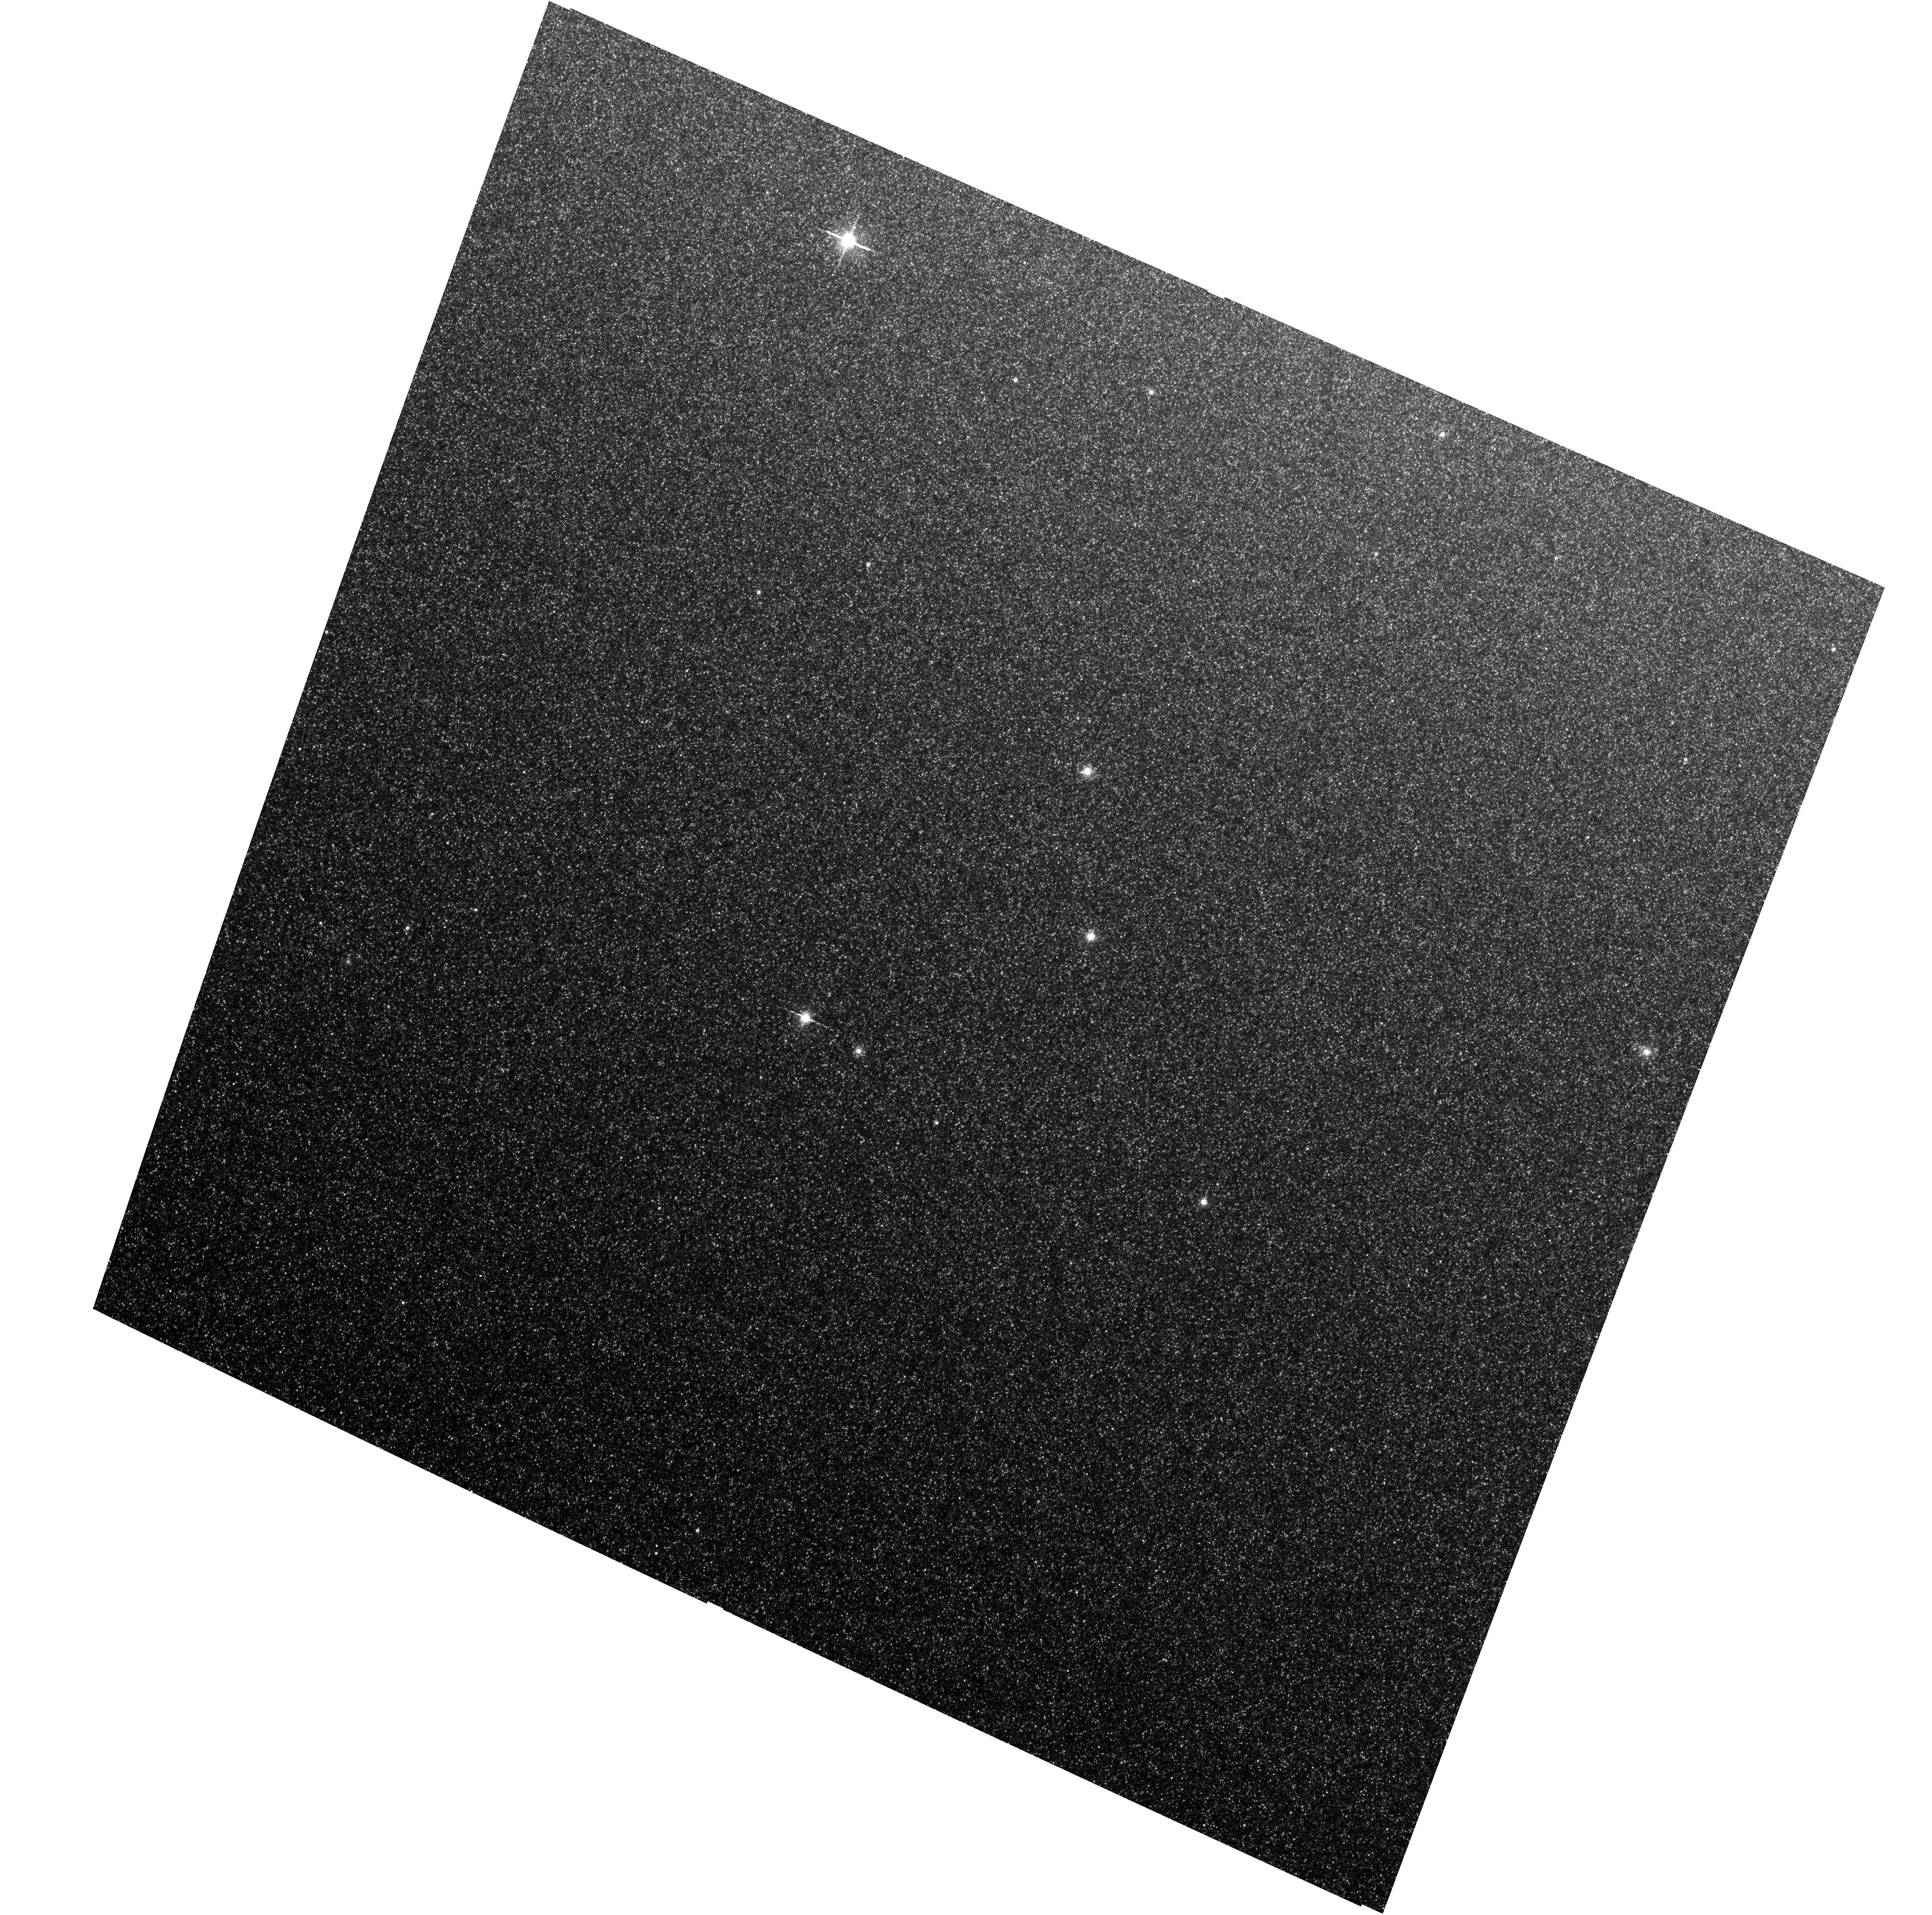
Target: M31-B24-F01-WFC
Instrument: ACS/WFC
Filter: F814W
Exposure: 13 min
Observation ID: hst_16778_03_acs_wfc_f814w_jepq03

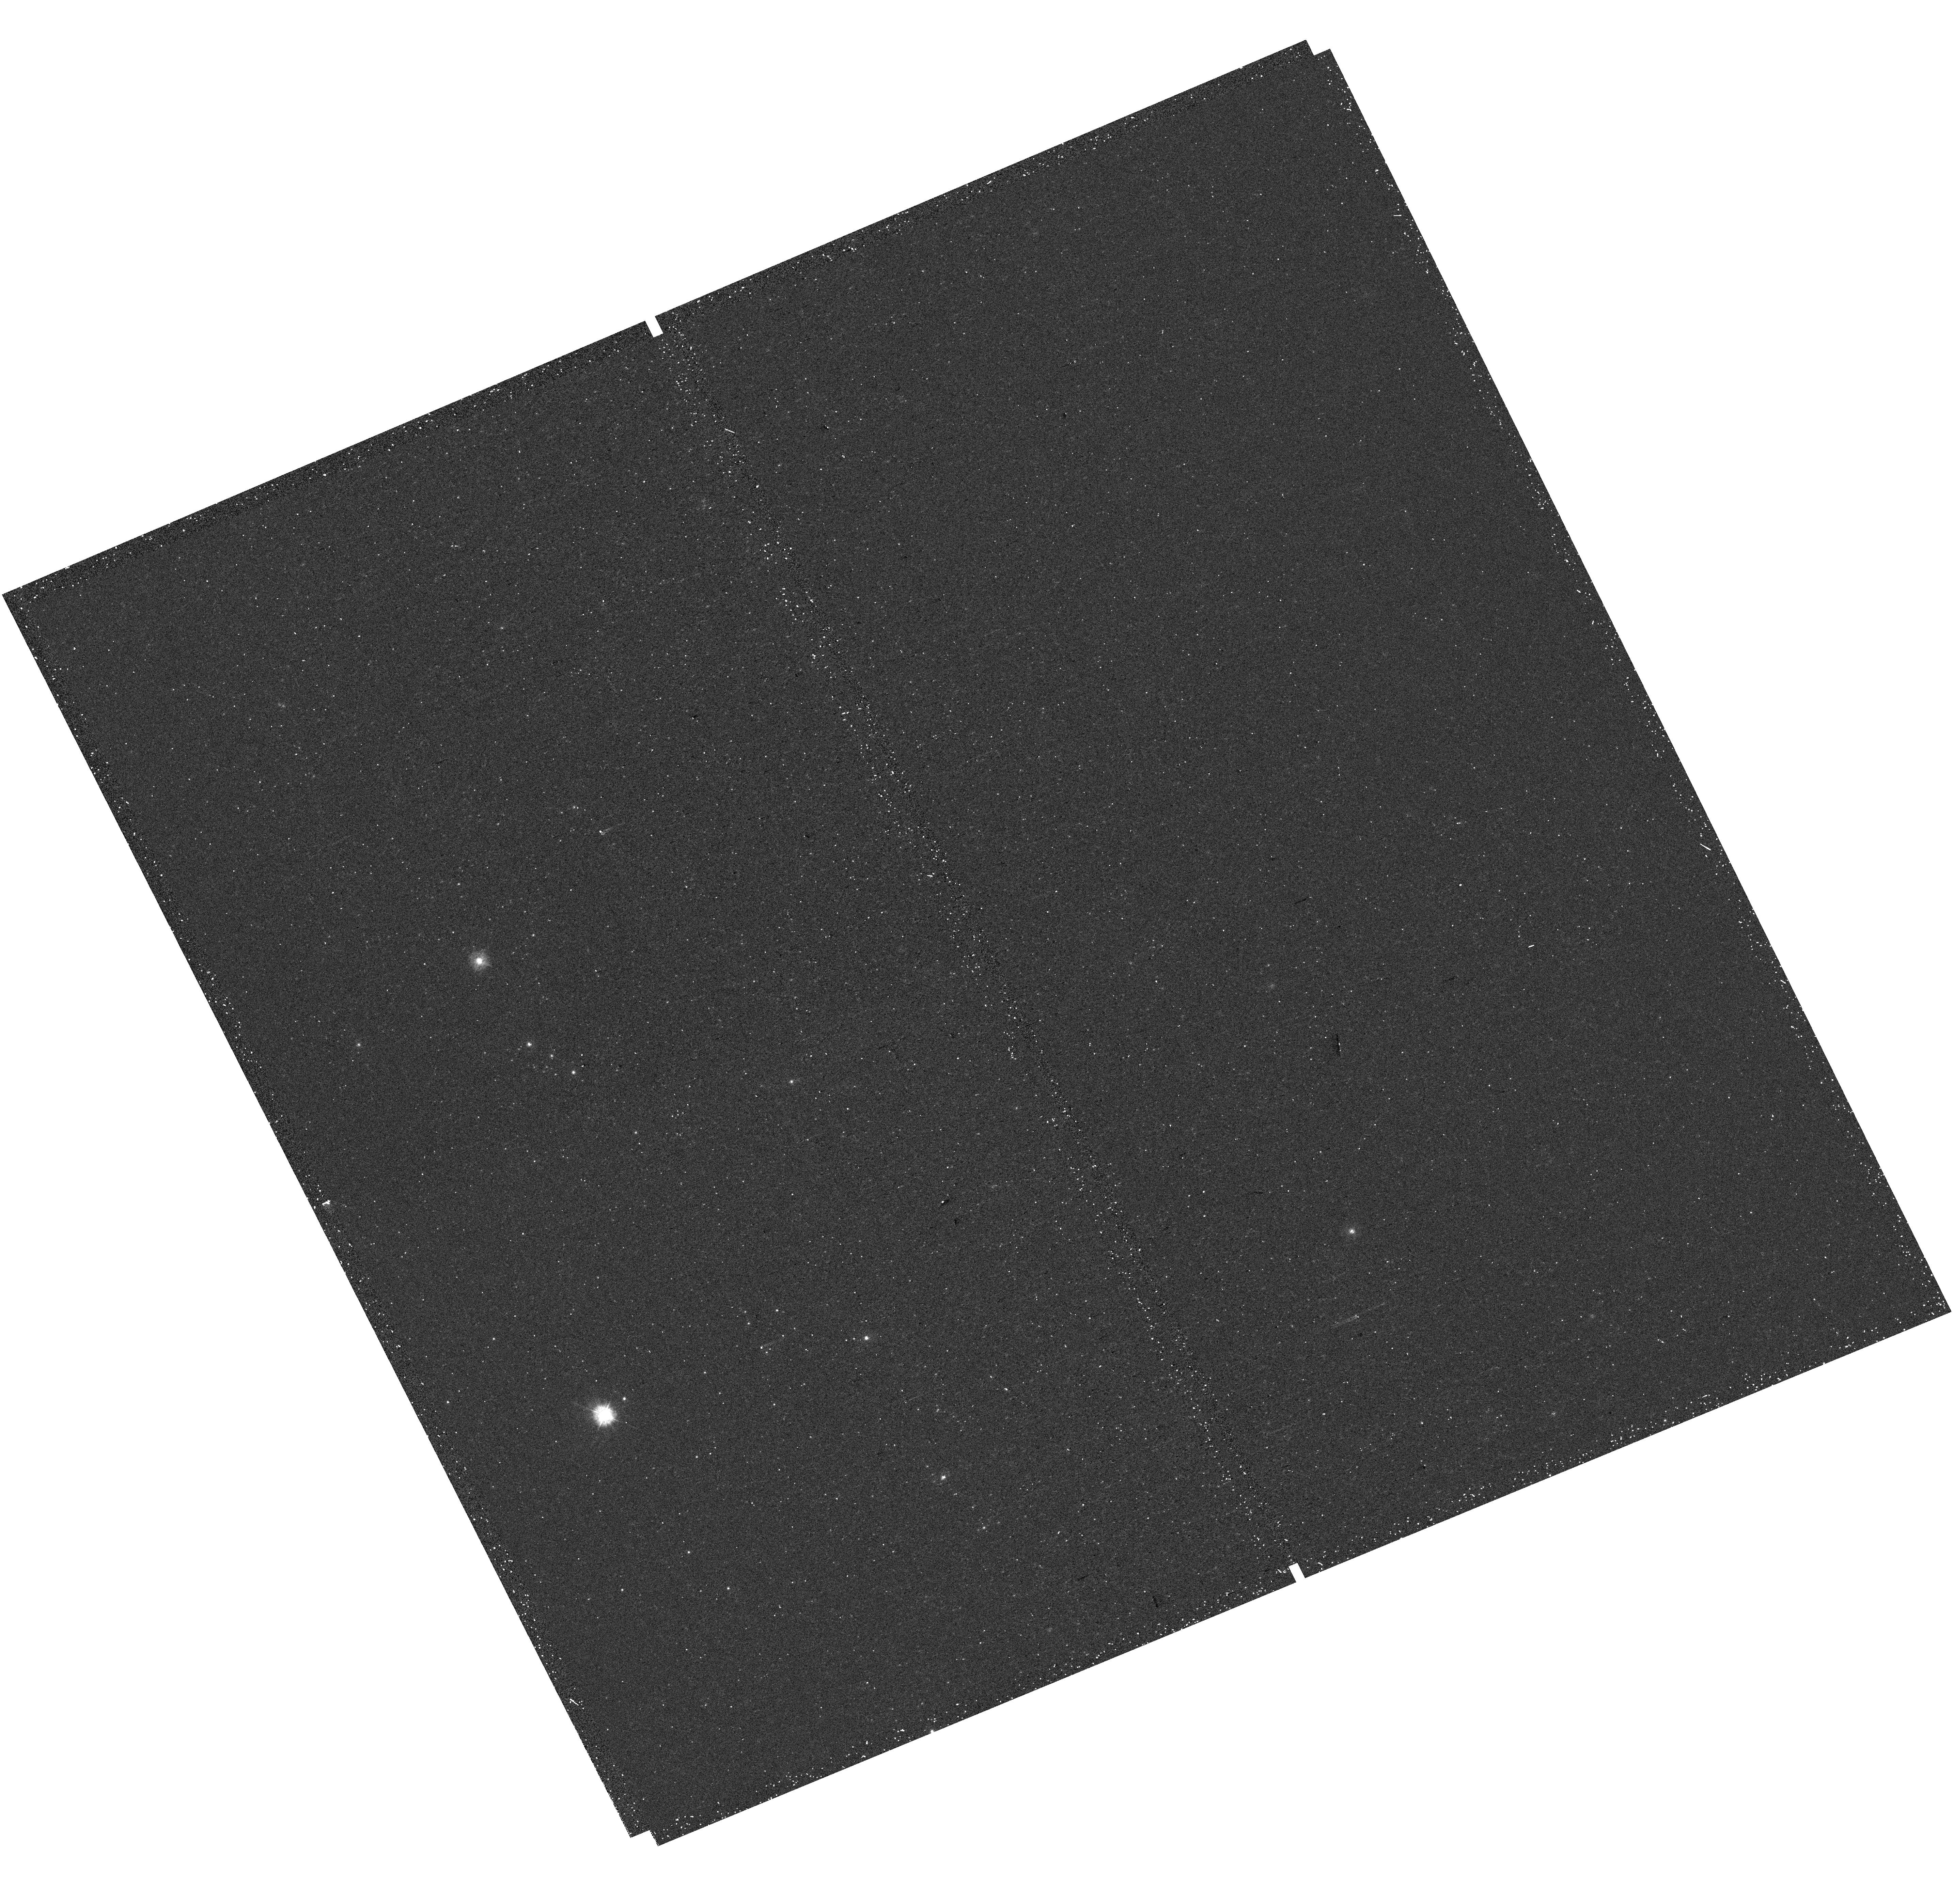
Target: M31-B25-F05-UVIS
Instrument: WFC3/UVIS
Filter: F275W
Exposure: 20 min
Observation ID: hst_16778_20_wfc3_uvis_f275w_iepq20

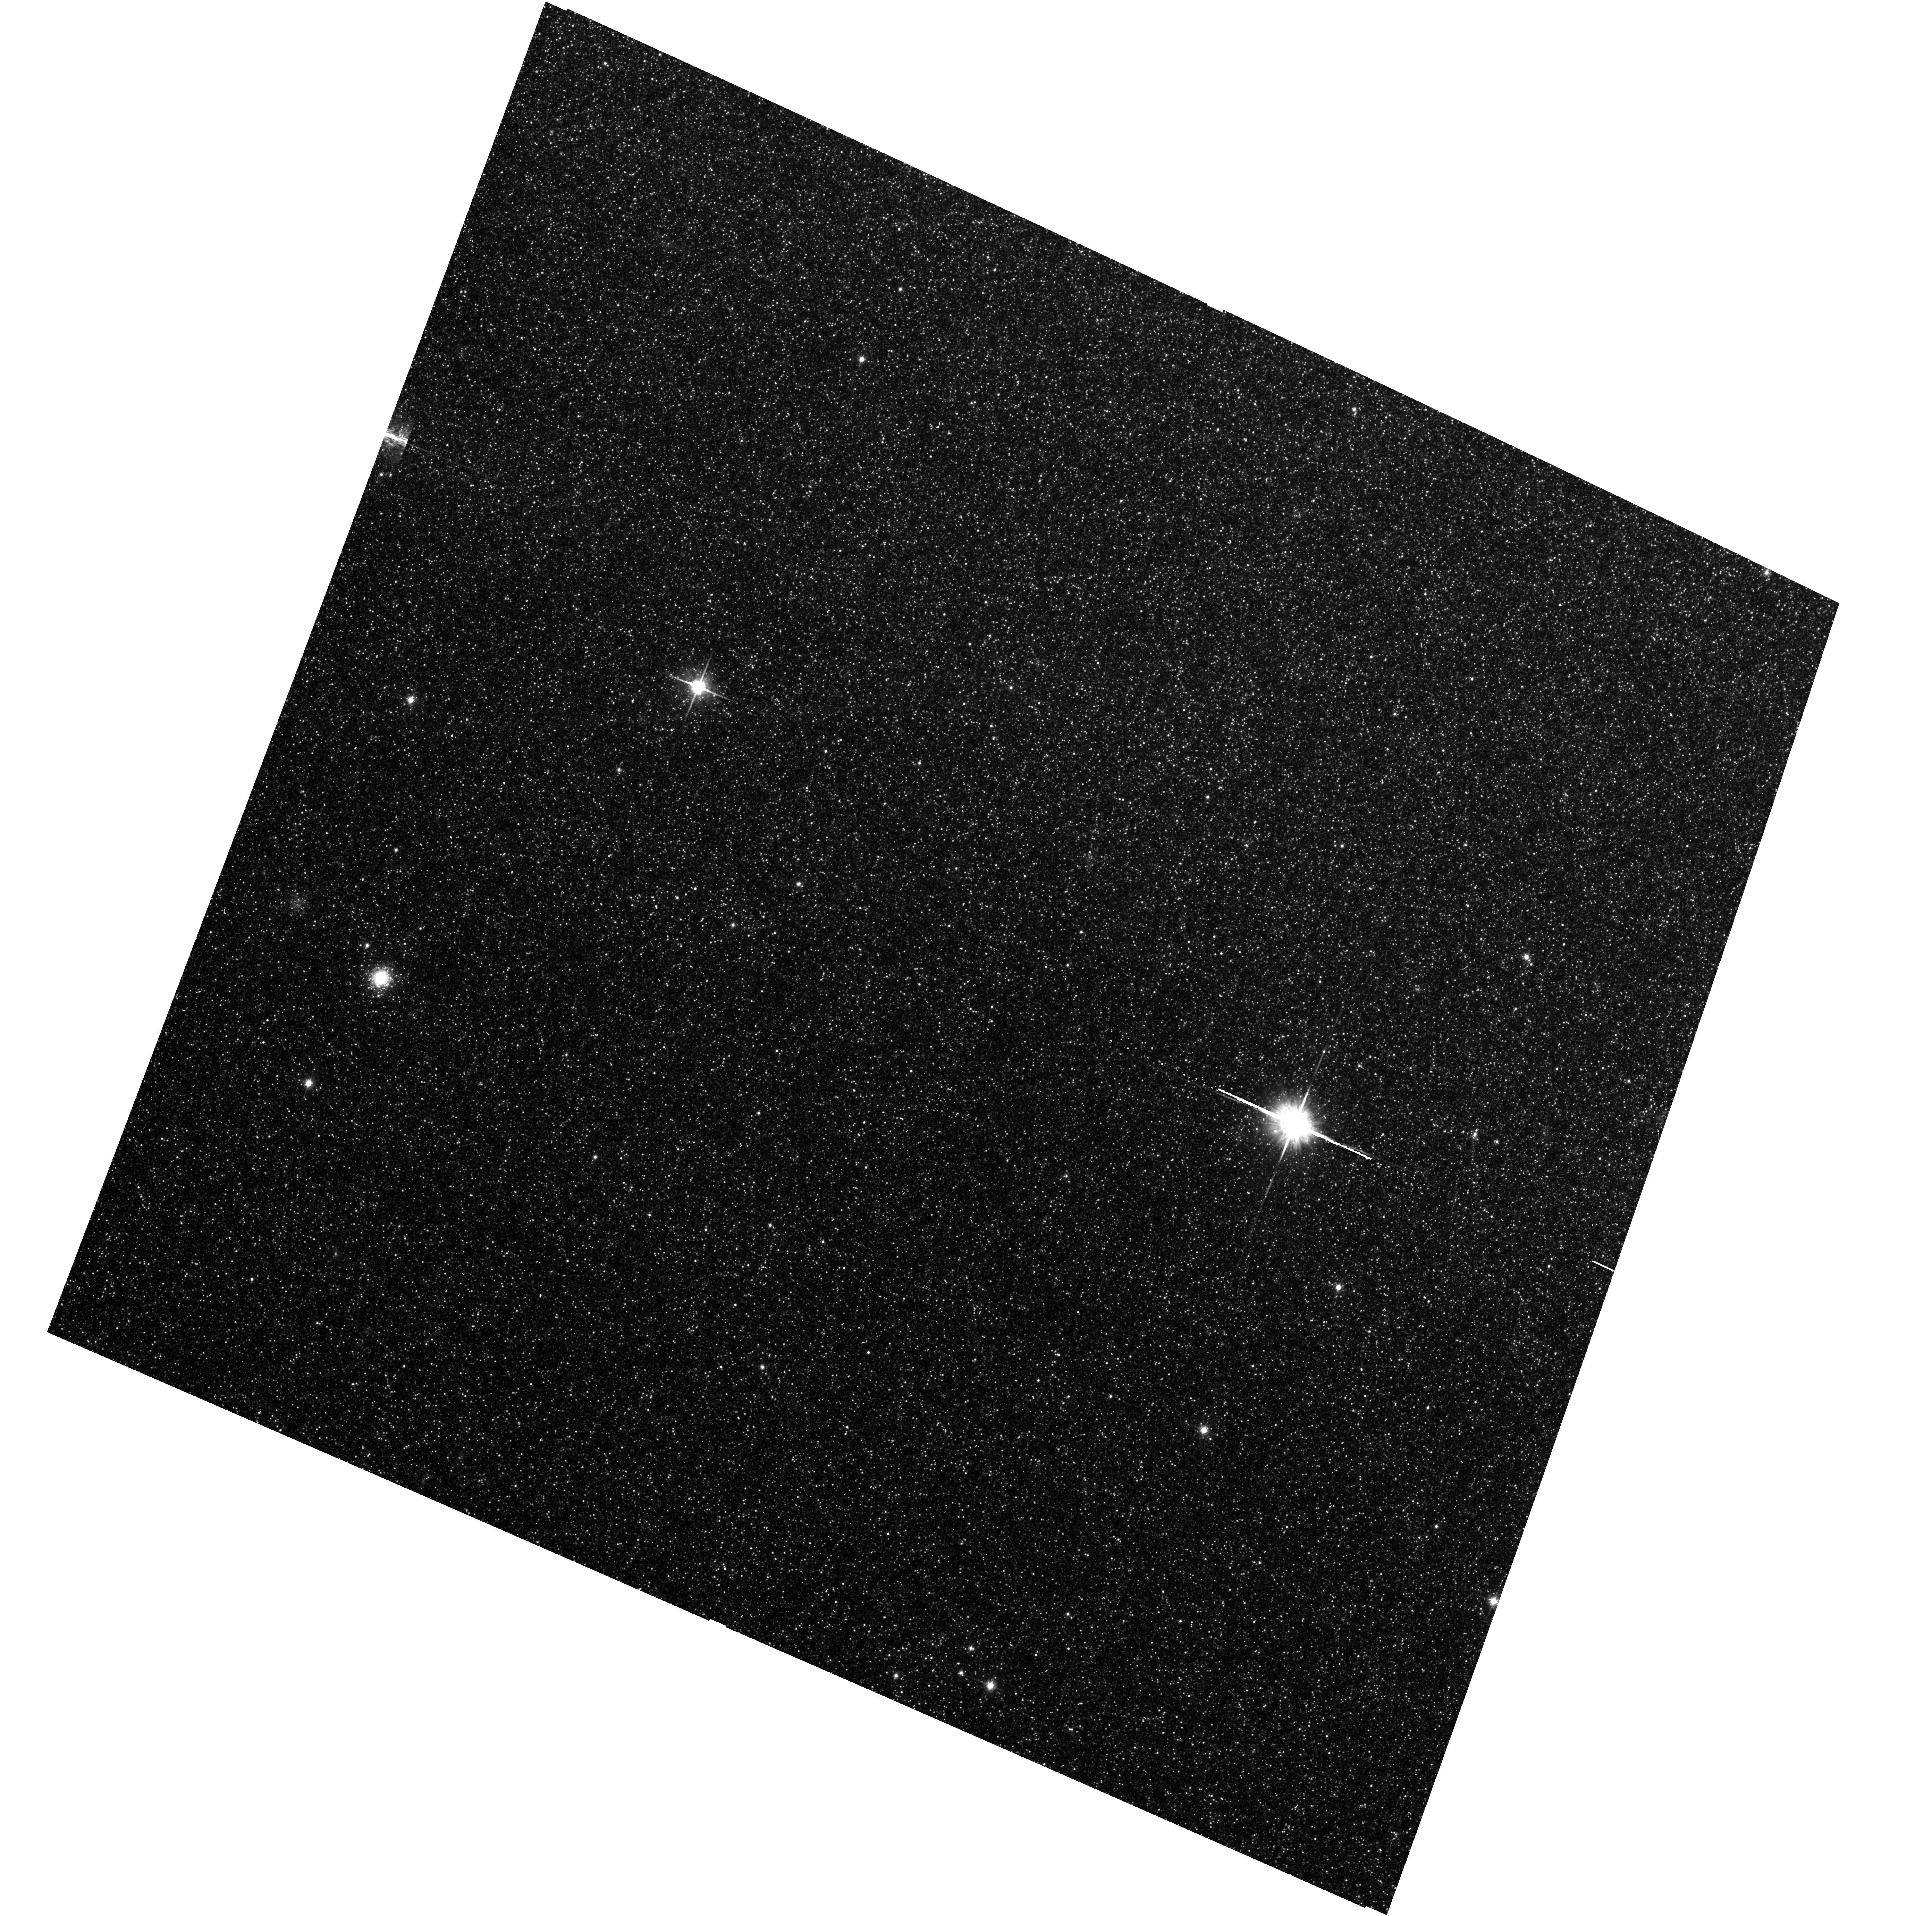
Target: M31-B24-F03-WFC
Instrument: ACS/WFC
Filter: F814W
Exposure: 13 min
Observation ID: hst_16778_05_acs_wfc_f814w_jepq05

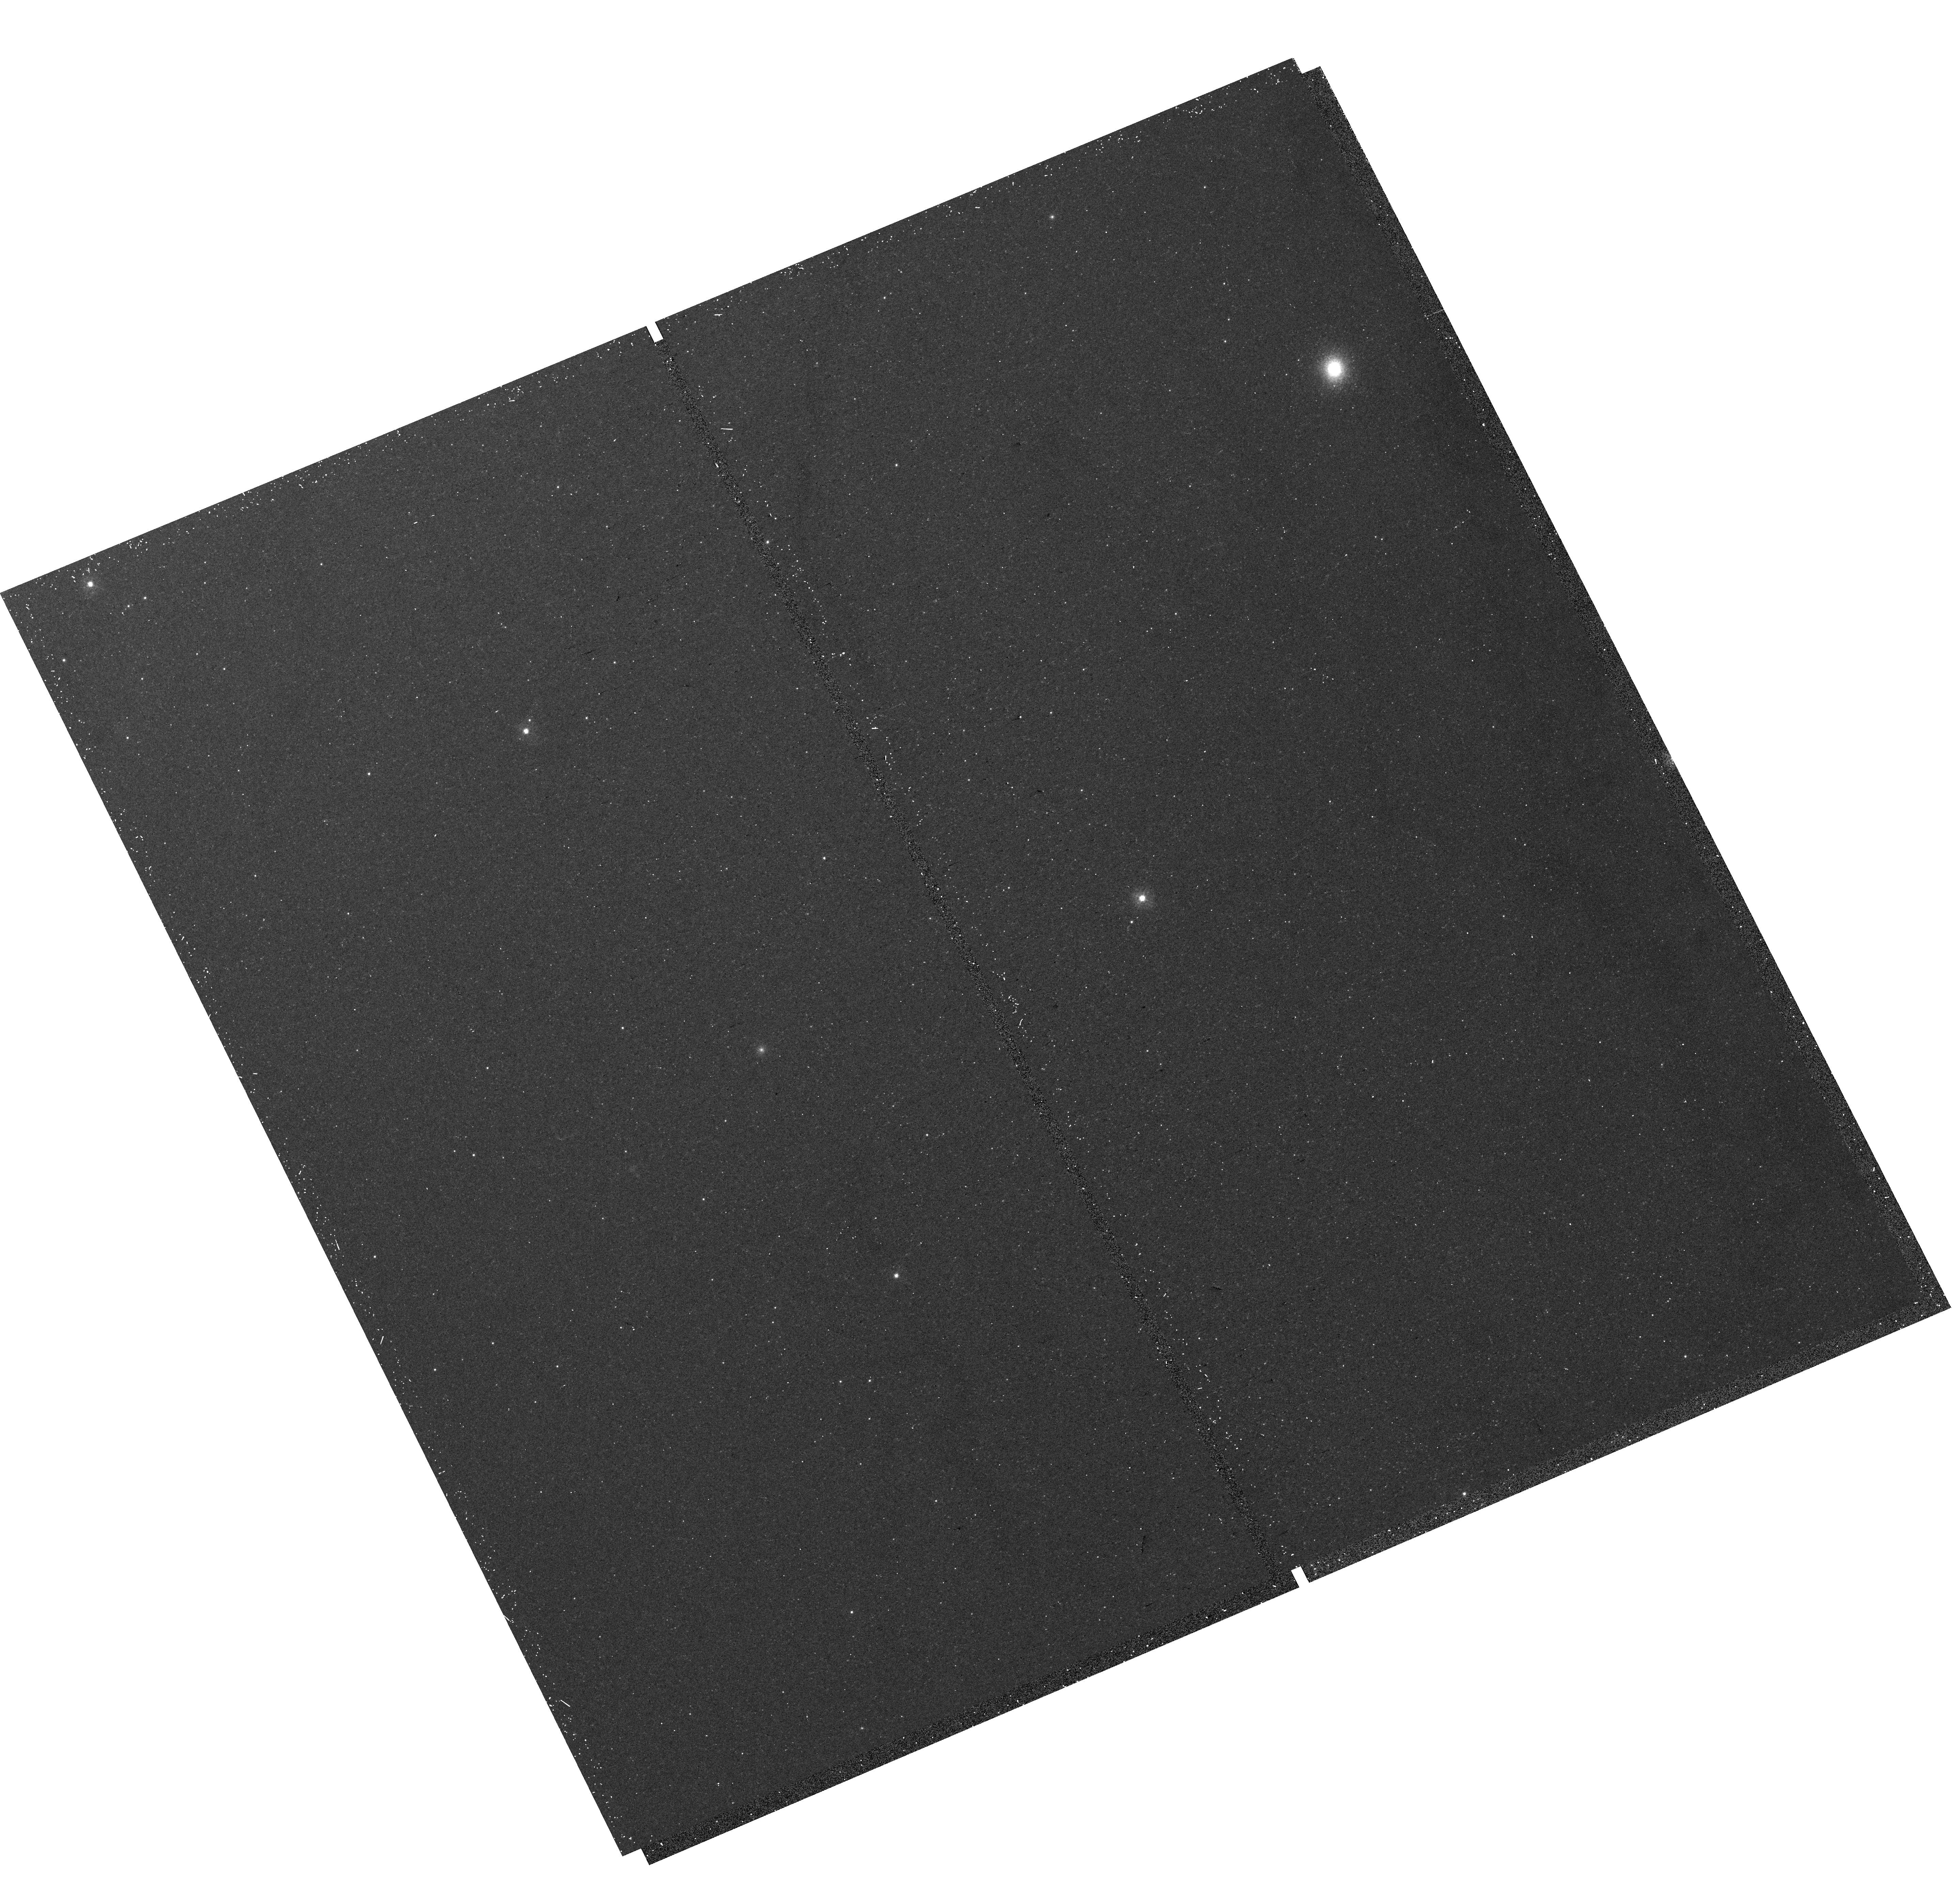
Target: M31-B25-F03-UVIS
Instrument: WFC3/UVIS
Filter: F336W
Exposure: 15 min
Observation ID: hst_16778_18_wfc3_uvis_f336w_iepq18

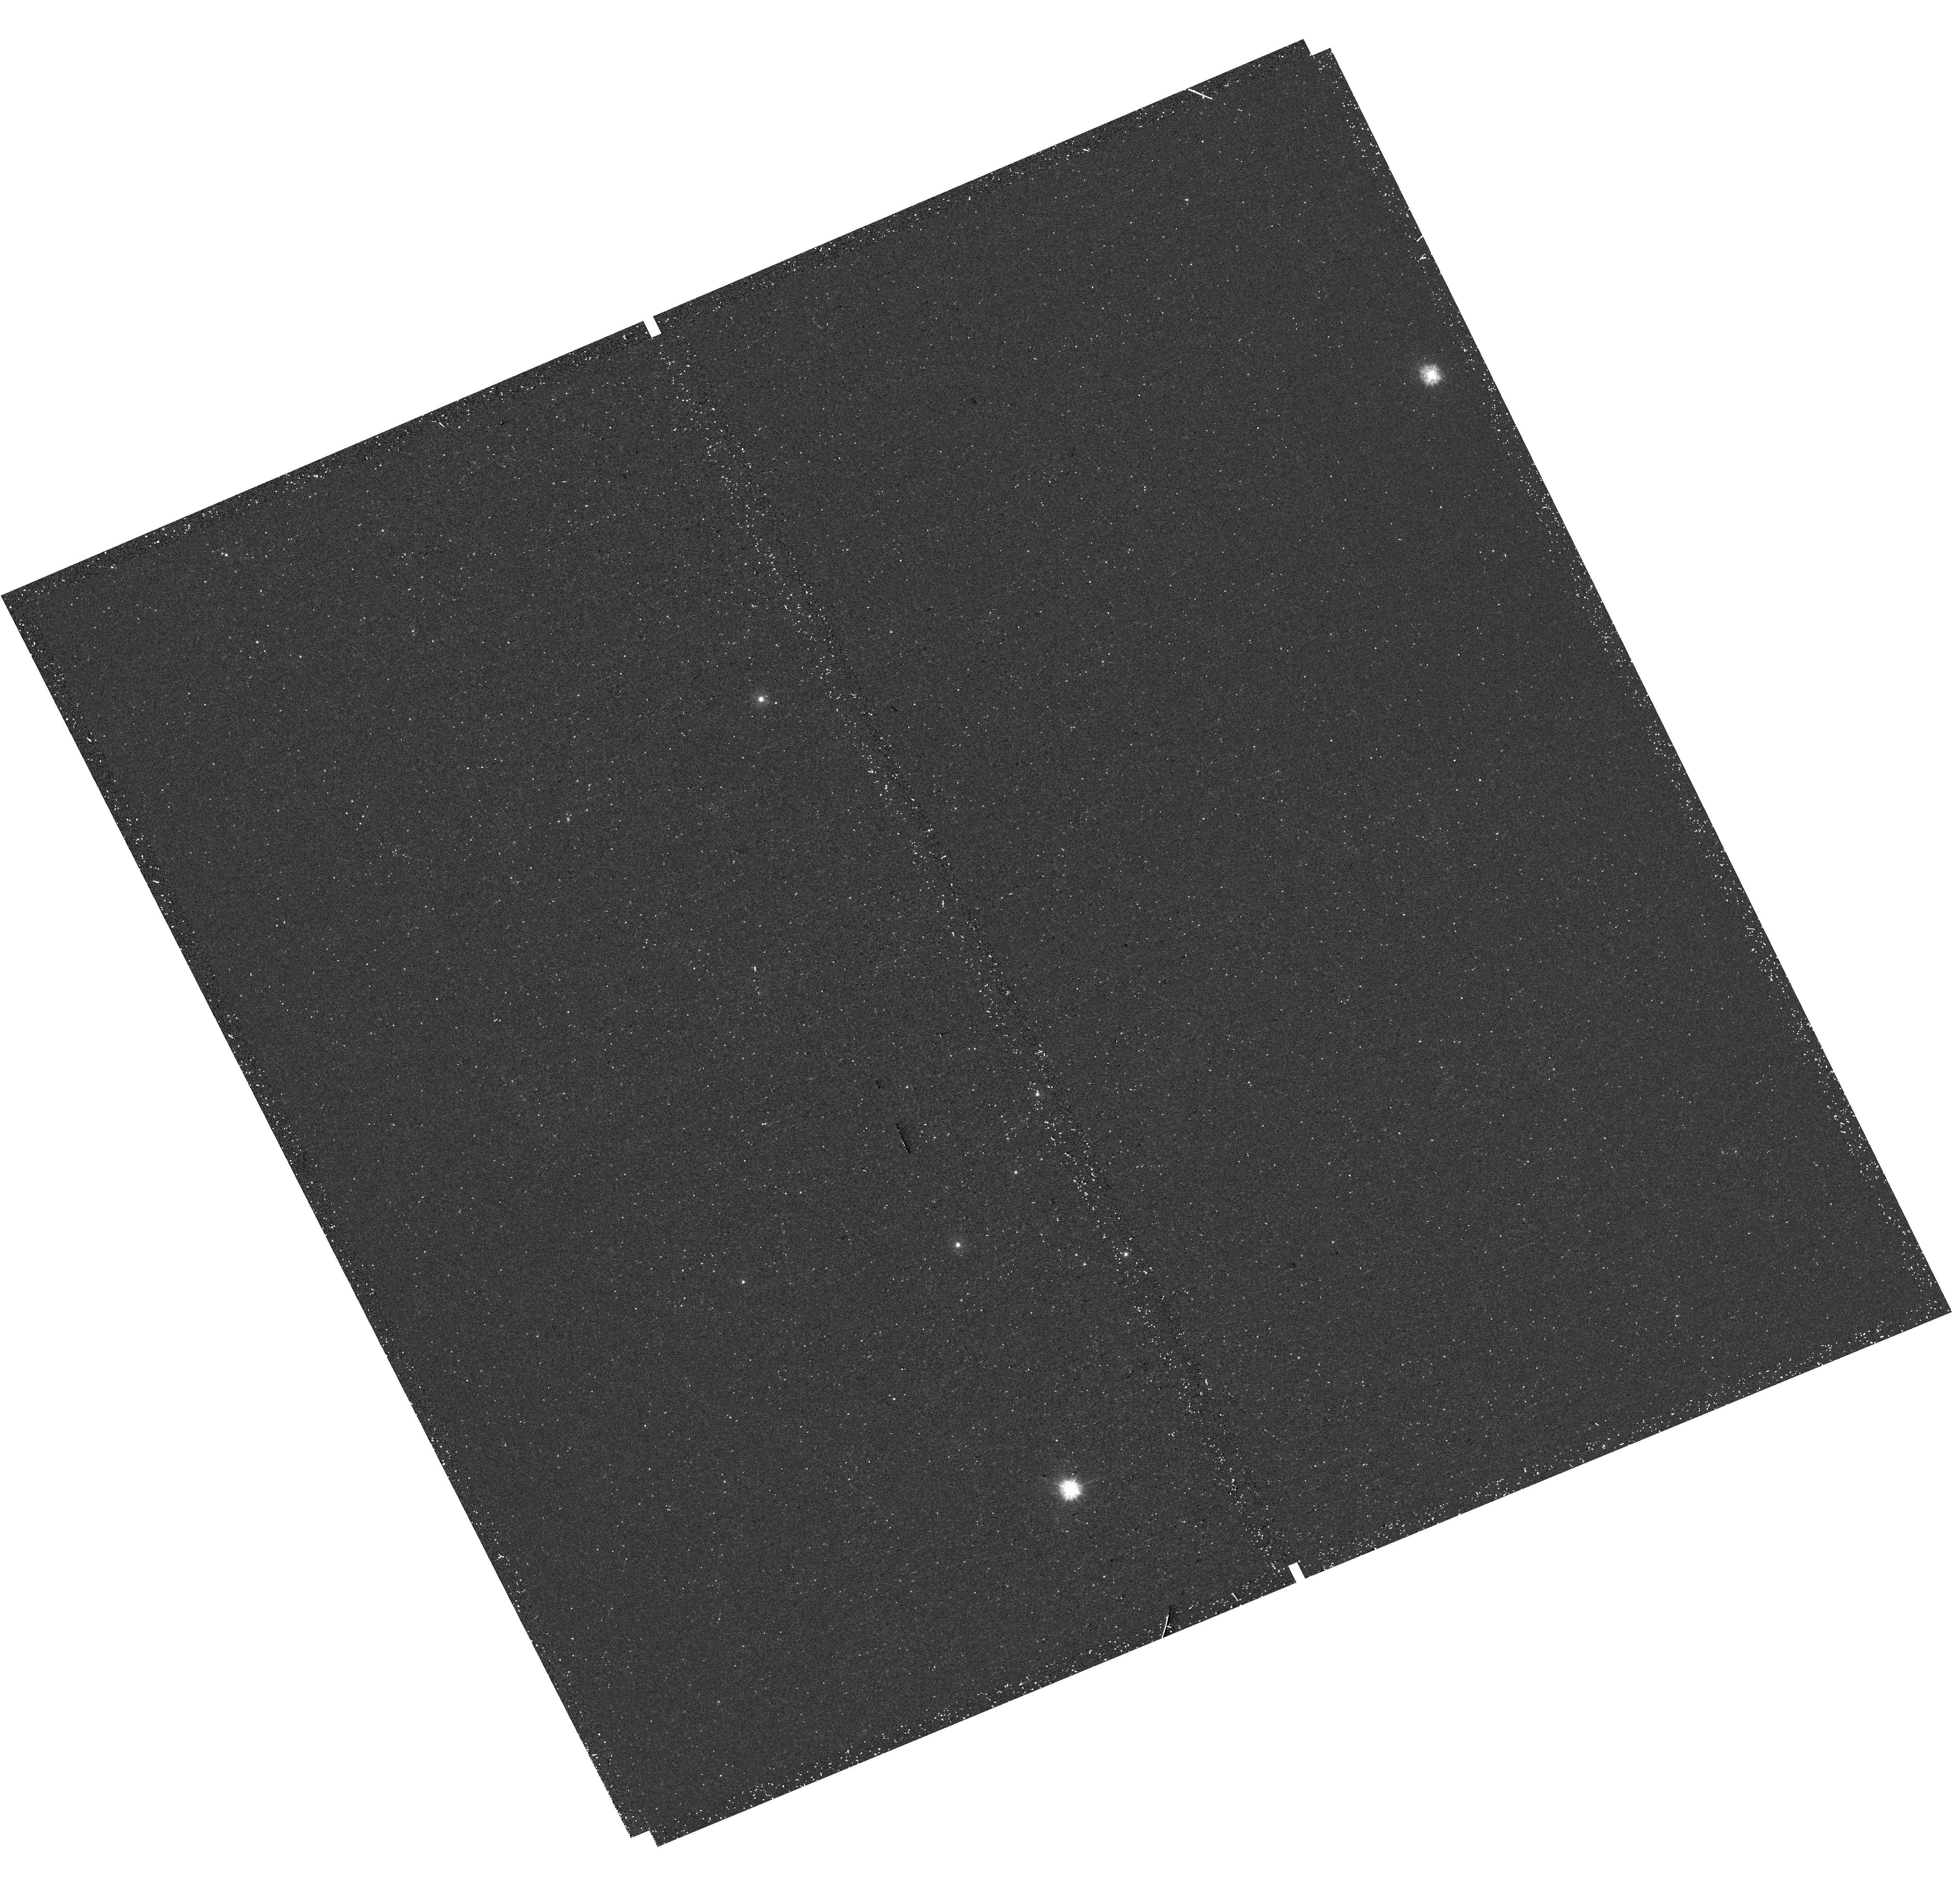
Target: M31-B24-F09-UVIS
Instrument: WFC3/UVIS
Filter: F275W
Exposure: 20 min
Observation ID: hst_16778_09_wfc3_uvis_f275w_iepq09

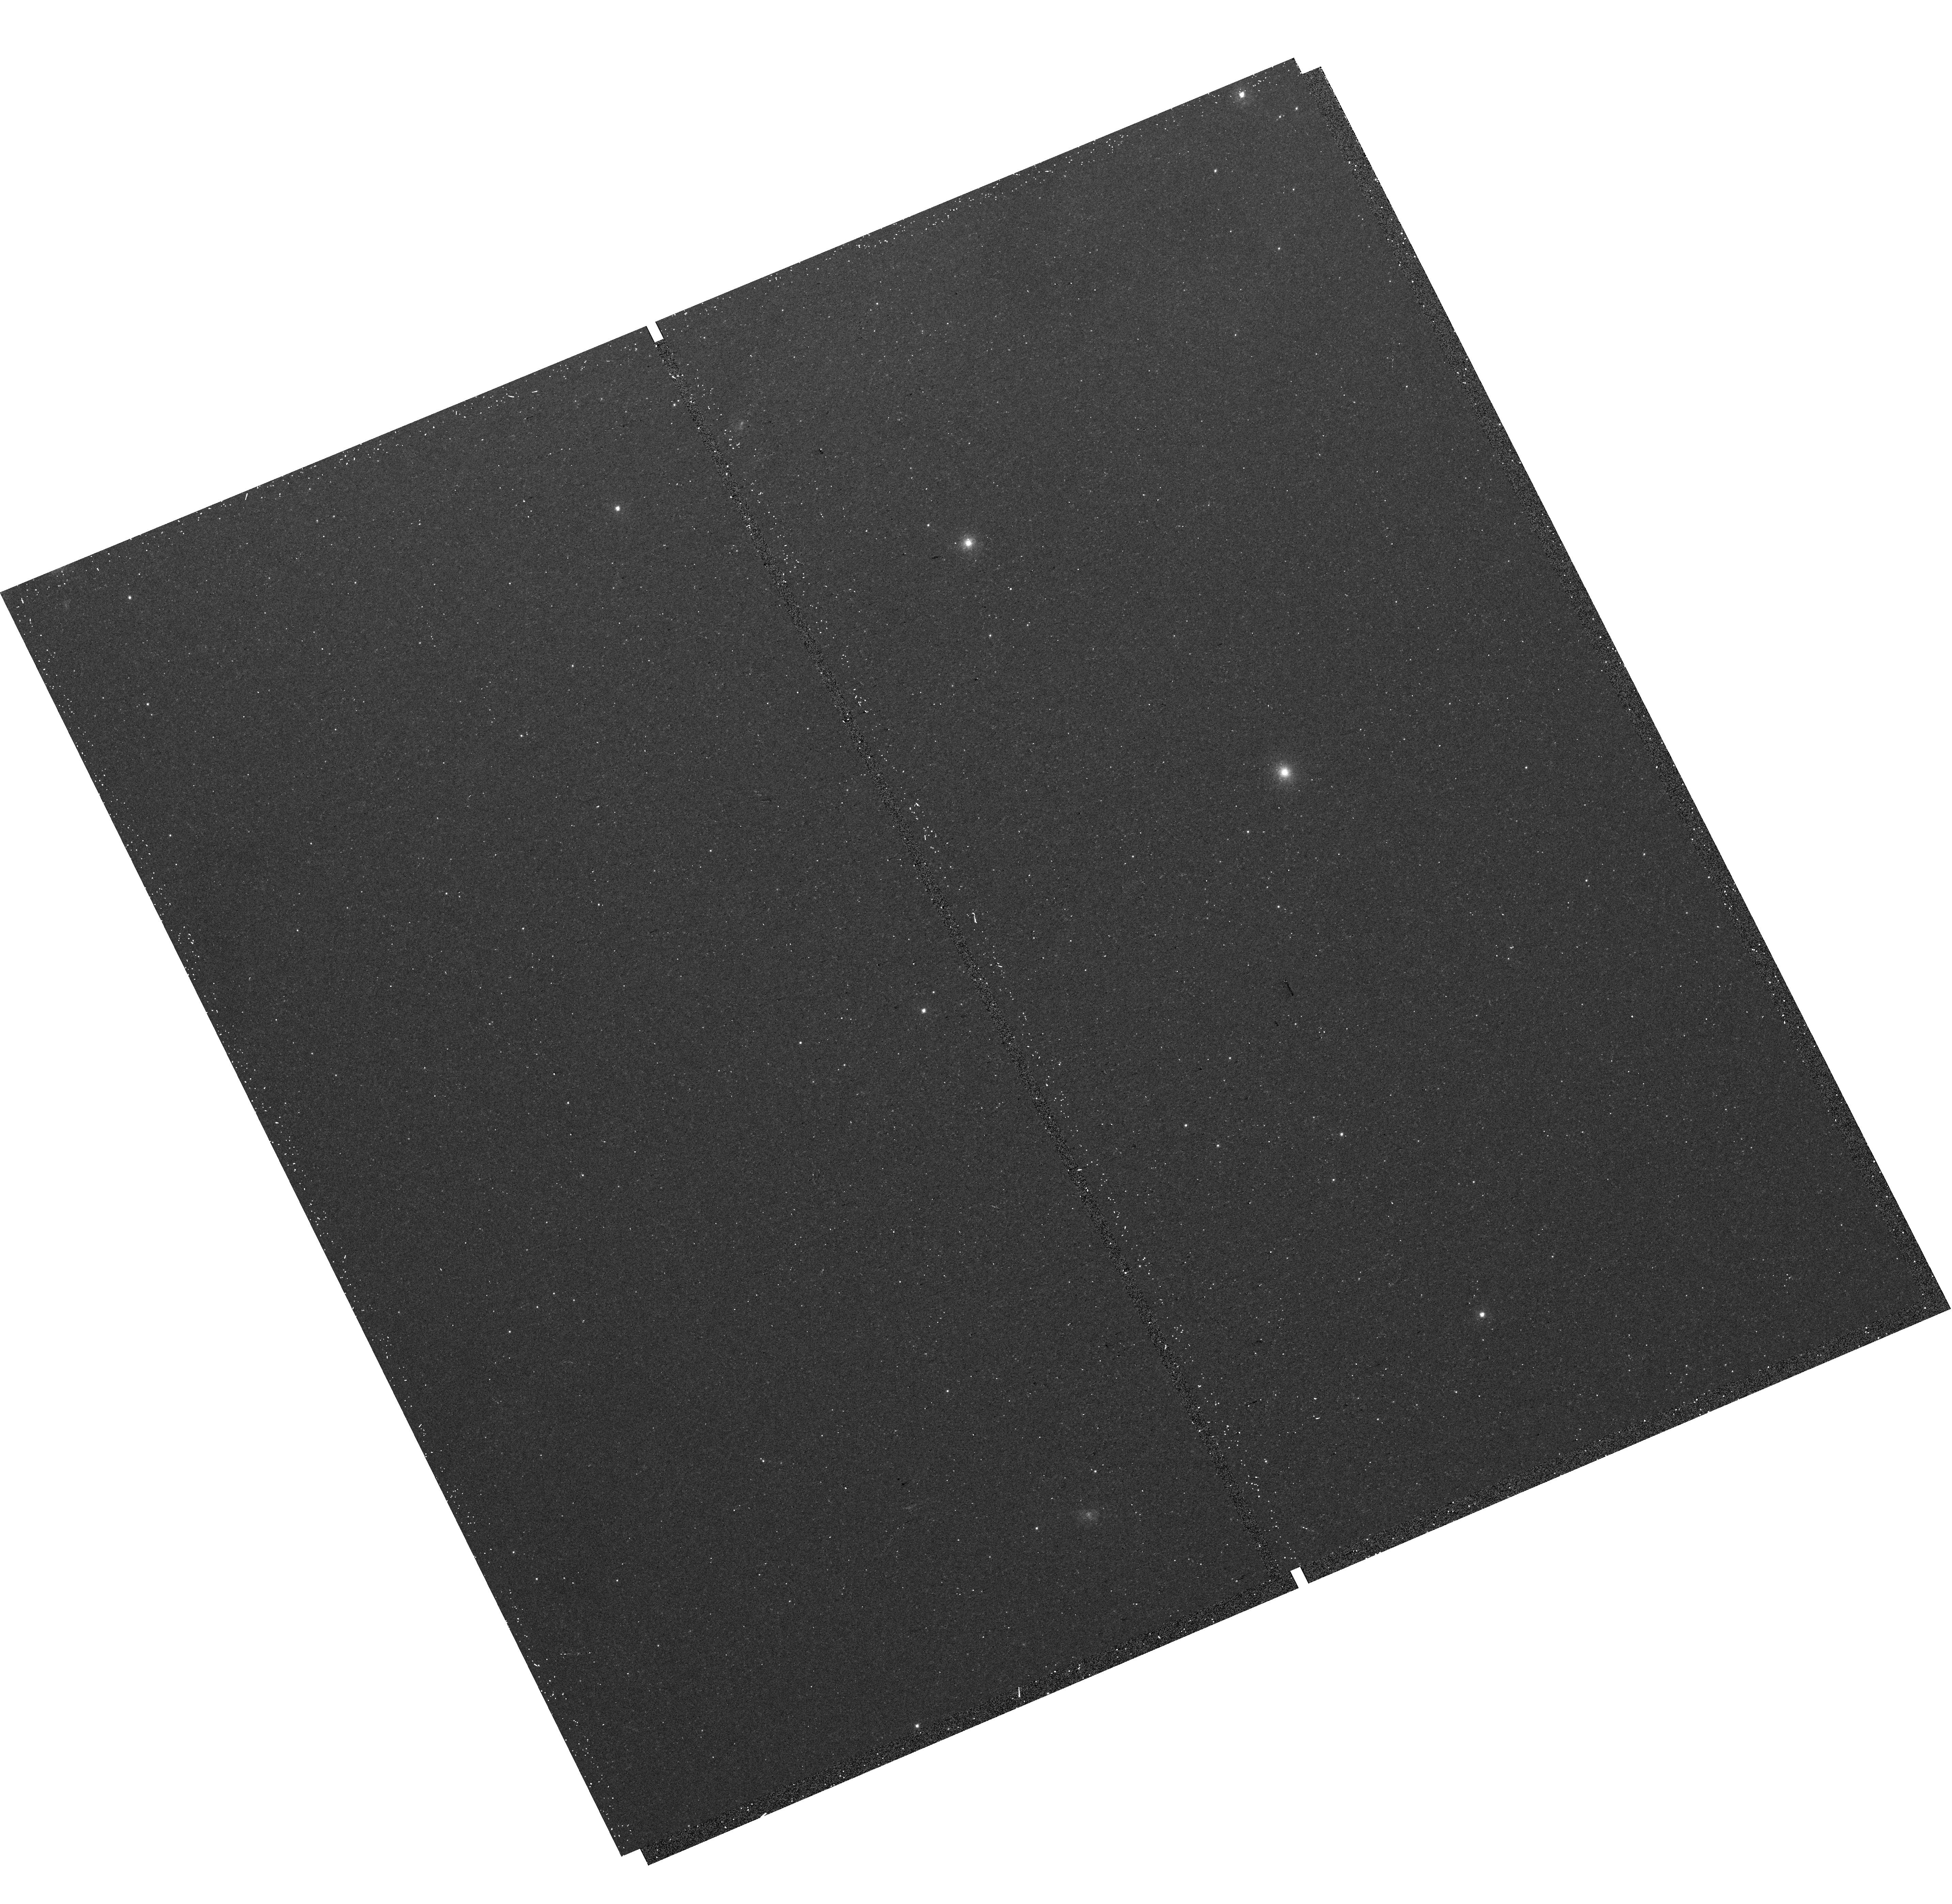
Target: M31-B25-F02-UVIS
Instrument: WFC3/UVIS
Filter: F336W
Exposure: 15 min
Observation ID: hst_16778_17_wfc3_uvis_f336w_iepq17

The Panchromatic Hubble Andromeda Southern Treasury (PHAST) (PI: Williams, Benjamin F.)

We propose to create a legacy map of the southern half of M31 in the optical and near ultraviolet (NUV). The Panchromatic Hubble Andromeda Southern Treasury (PHAST) will add ~100 million stars to M31's stellar photometry archive and cover regions of M31 that are structurally unique and more sensitive to the merger history than the northern disk mapped in the Panchromatic Hubble Andromeda Treasury (PHAT). These newly mapped regions include the intersections with M32 and the giant southern stream, the split portion of the star forming ring, and the southern bar. By providing age, metallicity, stellar mass, and follow-up kinematics, the resolved stellar photometry of these regions will be used for detailed comparisons to simulations, including star formation history and population asymmetries as well as the orbits of M32 and the giant southern stream, allowing us to distinguish between competing merger scenarios. Thus, these measurements tightly constrain models of M31's merger history and disk evolution. Furthermore, the legacy value for such observations is undeniable; M31 has been and will continue to be a centerpiece target for many NASA and ESA missions, as well as for ground-based time-domain observations that could find extremely valuable events that require HST resolution for identifying precursors. These current and future data sets cover the entire galaxy, and thus, our coverage will increase the value of all past and future M31 observations. PHAST will complete a lasting baseline data set for this high-demand target that no other current or planned facility will be able to produce.